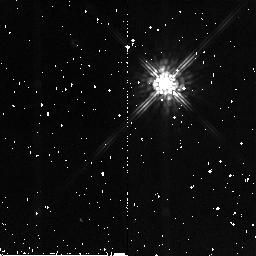
Target: BRI0021-0214
Instrument: NICMOS/NIC2
Filter: F160W
Exposure: 7 min
Observation ID: n8ce21010

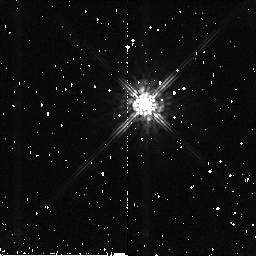
Target: BRI0021-0214
Instrument: NICMOS/NIC2
Filter: F160W
Exposure: 7 min
Observation ID: n8ce23010

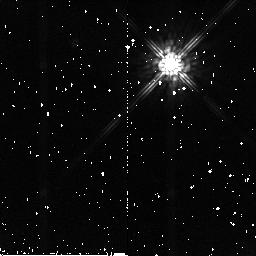
Target: BRI0021-0214
Instrument: NICMOS/NIC2
Filter: F160W
Exposure: 7 min
Observation ID: n8ce20010

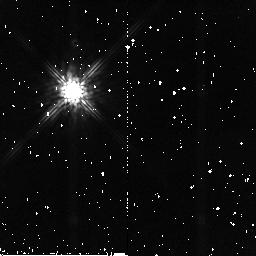
Target: BRI0021-0214
Instrument: NICMOS/NIC2
Filter: F160W
Exposure: 7 min
Observation ID: n8ce15010

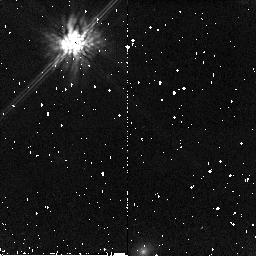
Target: BRI0021-0214
Instrument: NICMOS/NIC2
Filter: F160W
Exposure: 7 min
Observation ID: n8ce14010

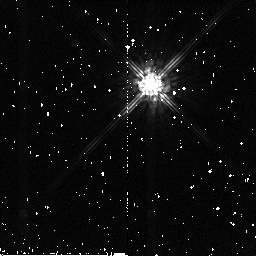
Target: BRI0021-0214
Instrument: NICMOS/NIC2
Filter: F160W
Exposure: 7 min
Observation ID: n8ce22010

NICMOS Coronagraphic Performance Assessment (PI: Schneider, Glenn)

This test defines a coherent program designed to quantitatively measure and map out the diffractive and scattered energy rejection of occulted targets to improve the target/background contrast ratios by use of the NICMOS coronagraph. The performance levels of system will be assessed while exploring the observational parameter spaces and execution strategies which undoubtedly will be proposed for use in HST Cycle 11. This test is constructed in four parts with different, but complementary, Taken together they will provide critical information needed to re-evaluate the coronagraphic systemic performance from which flight (and possibly ground) S/W updates, and advisories to observers defining Phase 2 proposals will be issued.